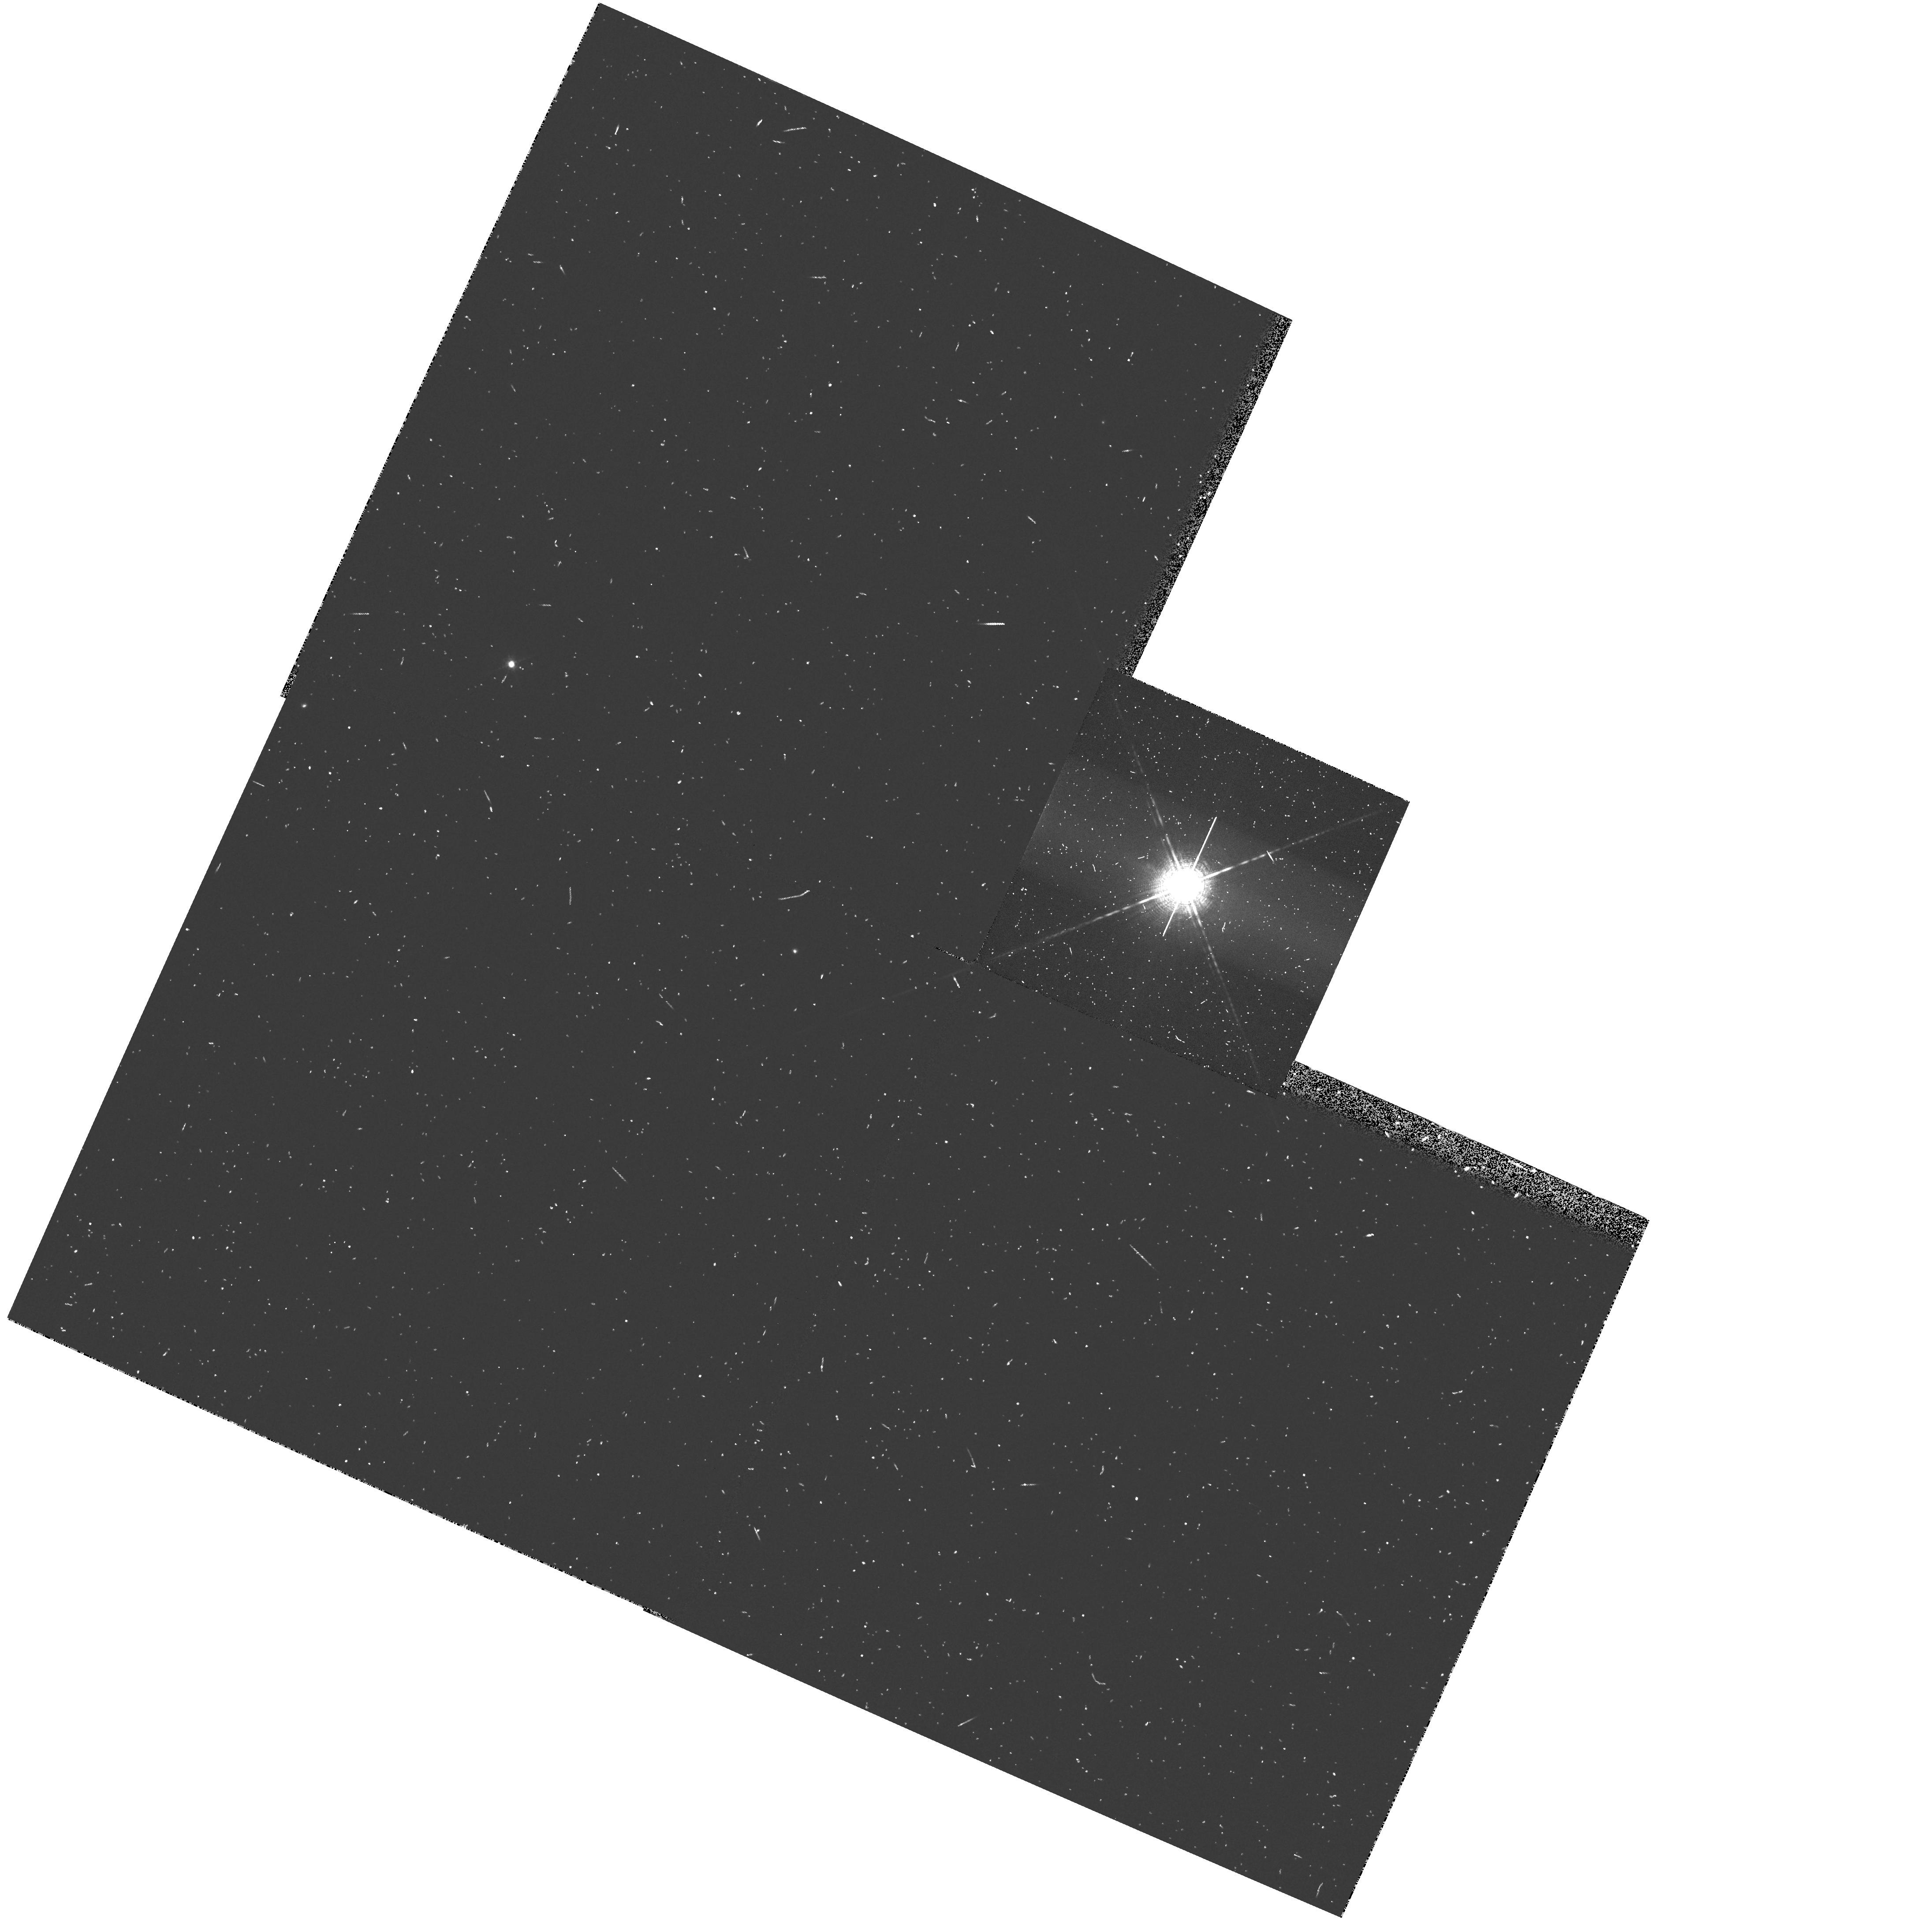
Target: OM-CETI
Instrument: WFPC2/PC
Filter: F656N
Exposure: 8 min
Observation ID: hst_6864_02_wfpc2_pc_f656n_u45r02

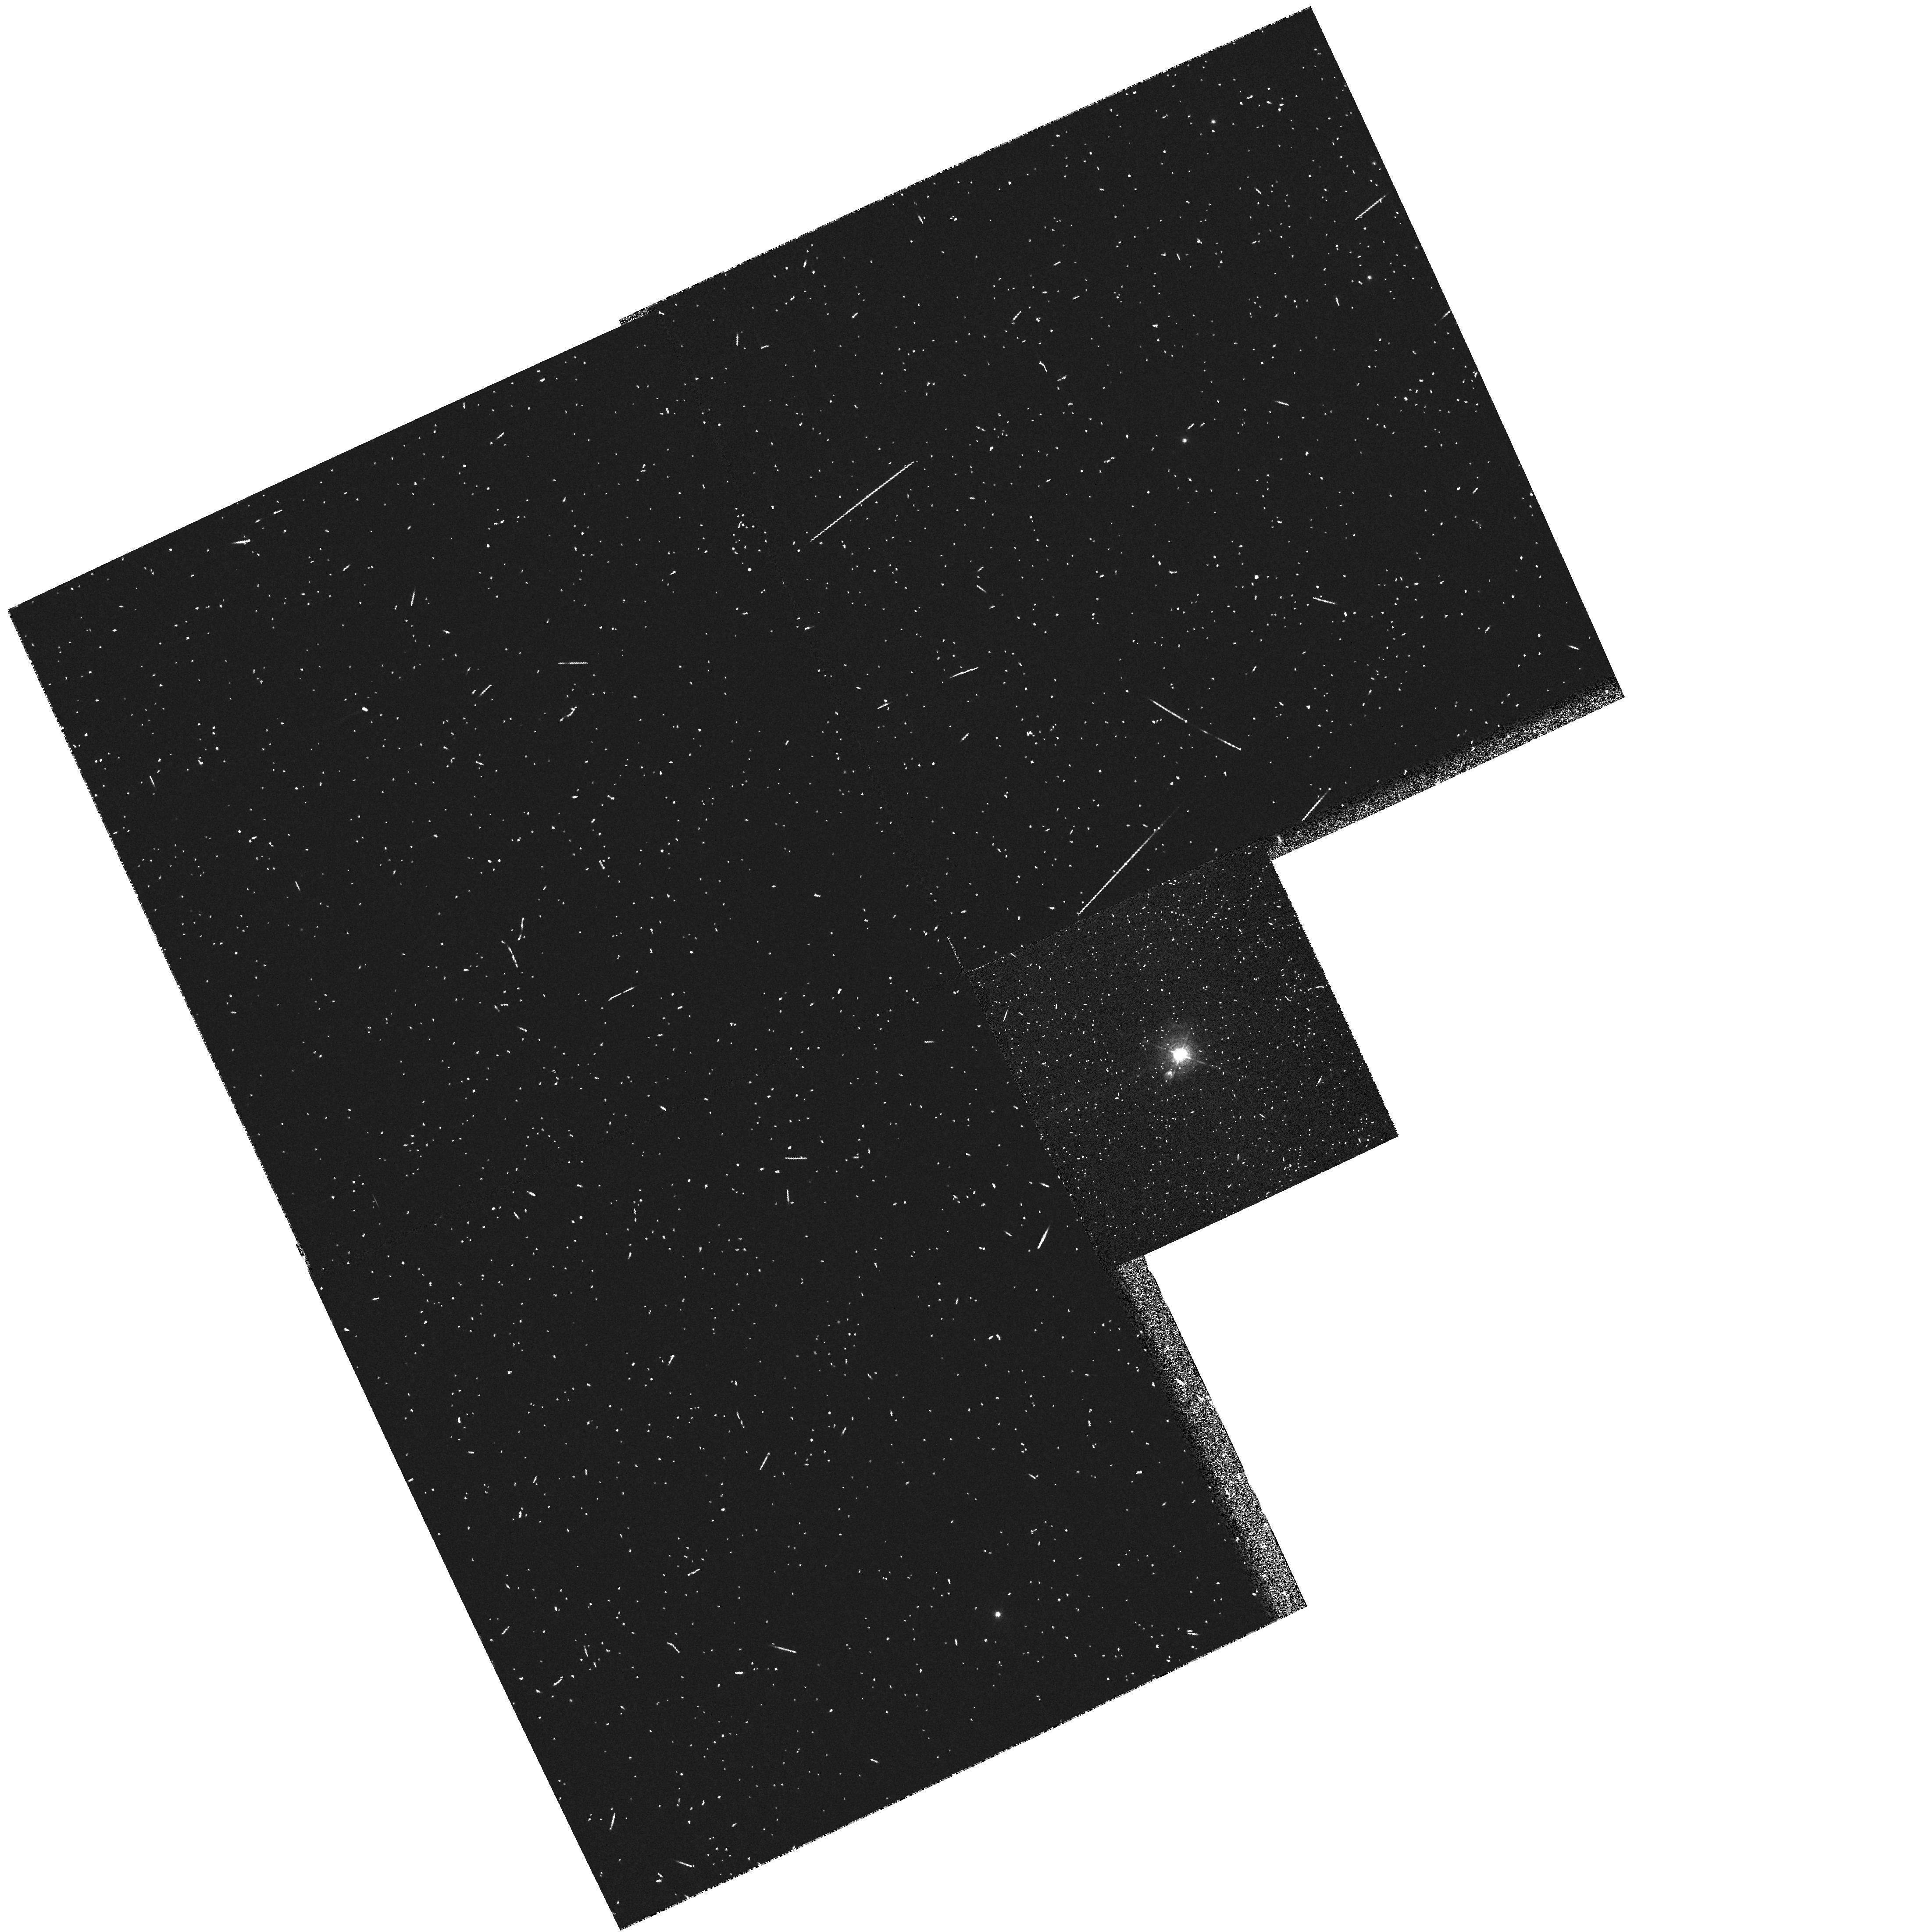
Target: RX-PUP
Instrument: WFPC2/PC
Filter: F502N
Exposure: 7 min
Observation ID: hst_6864_01_wfpc2_pc_f502n_u45r01

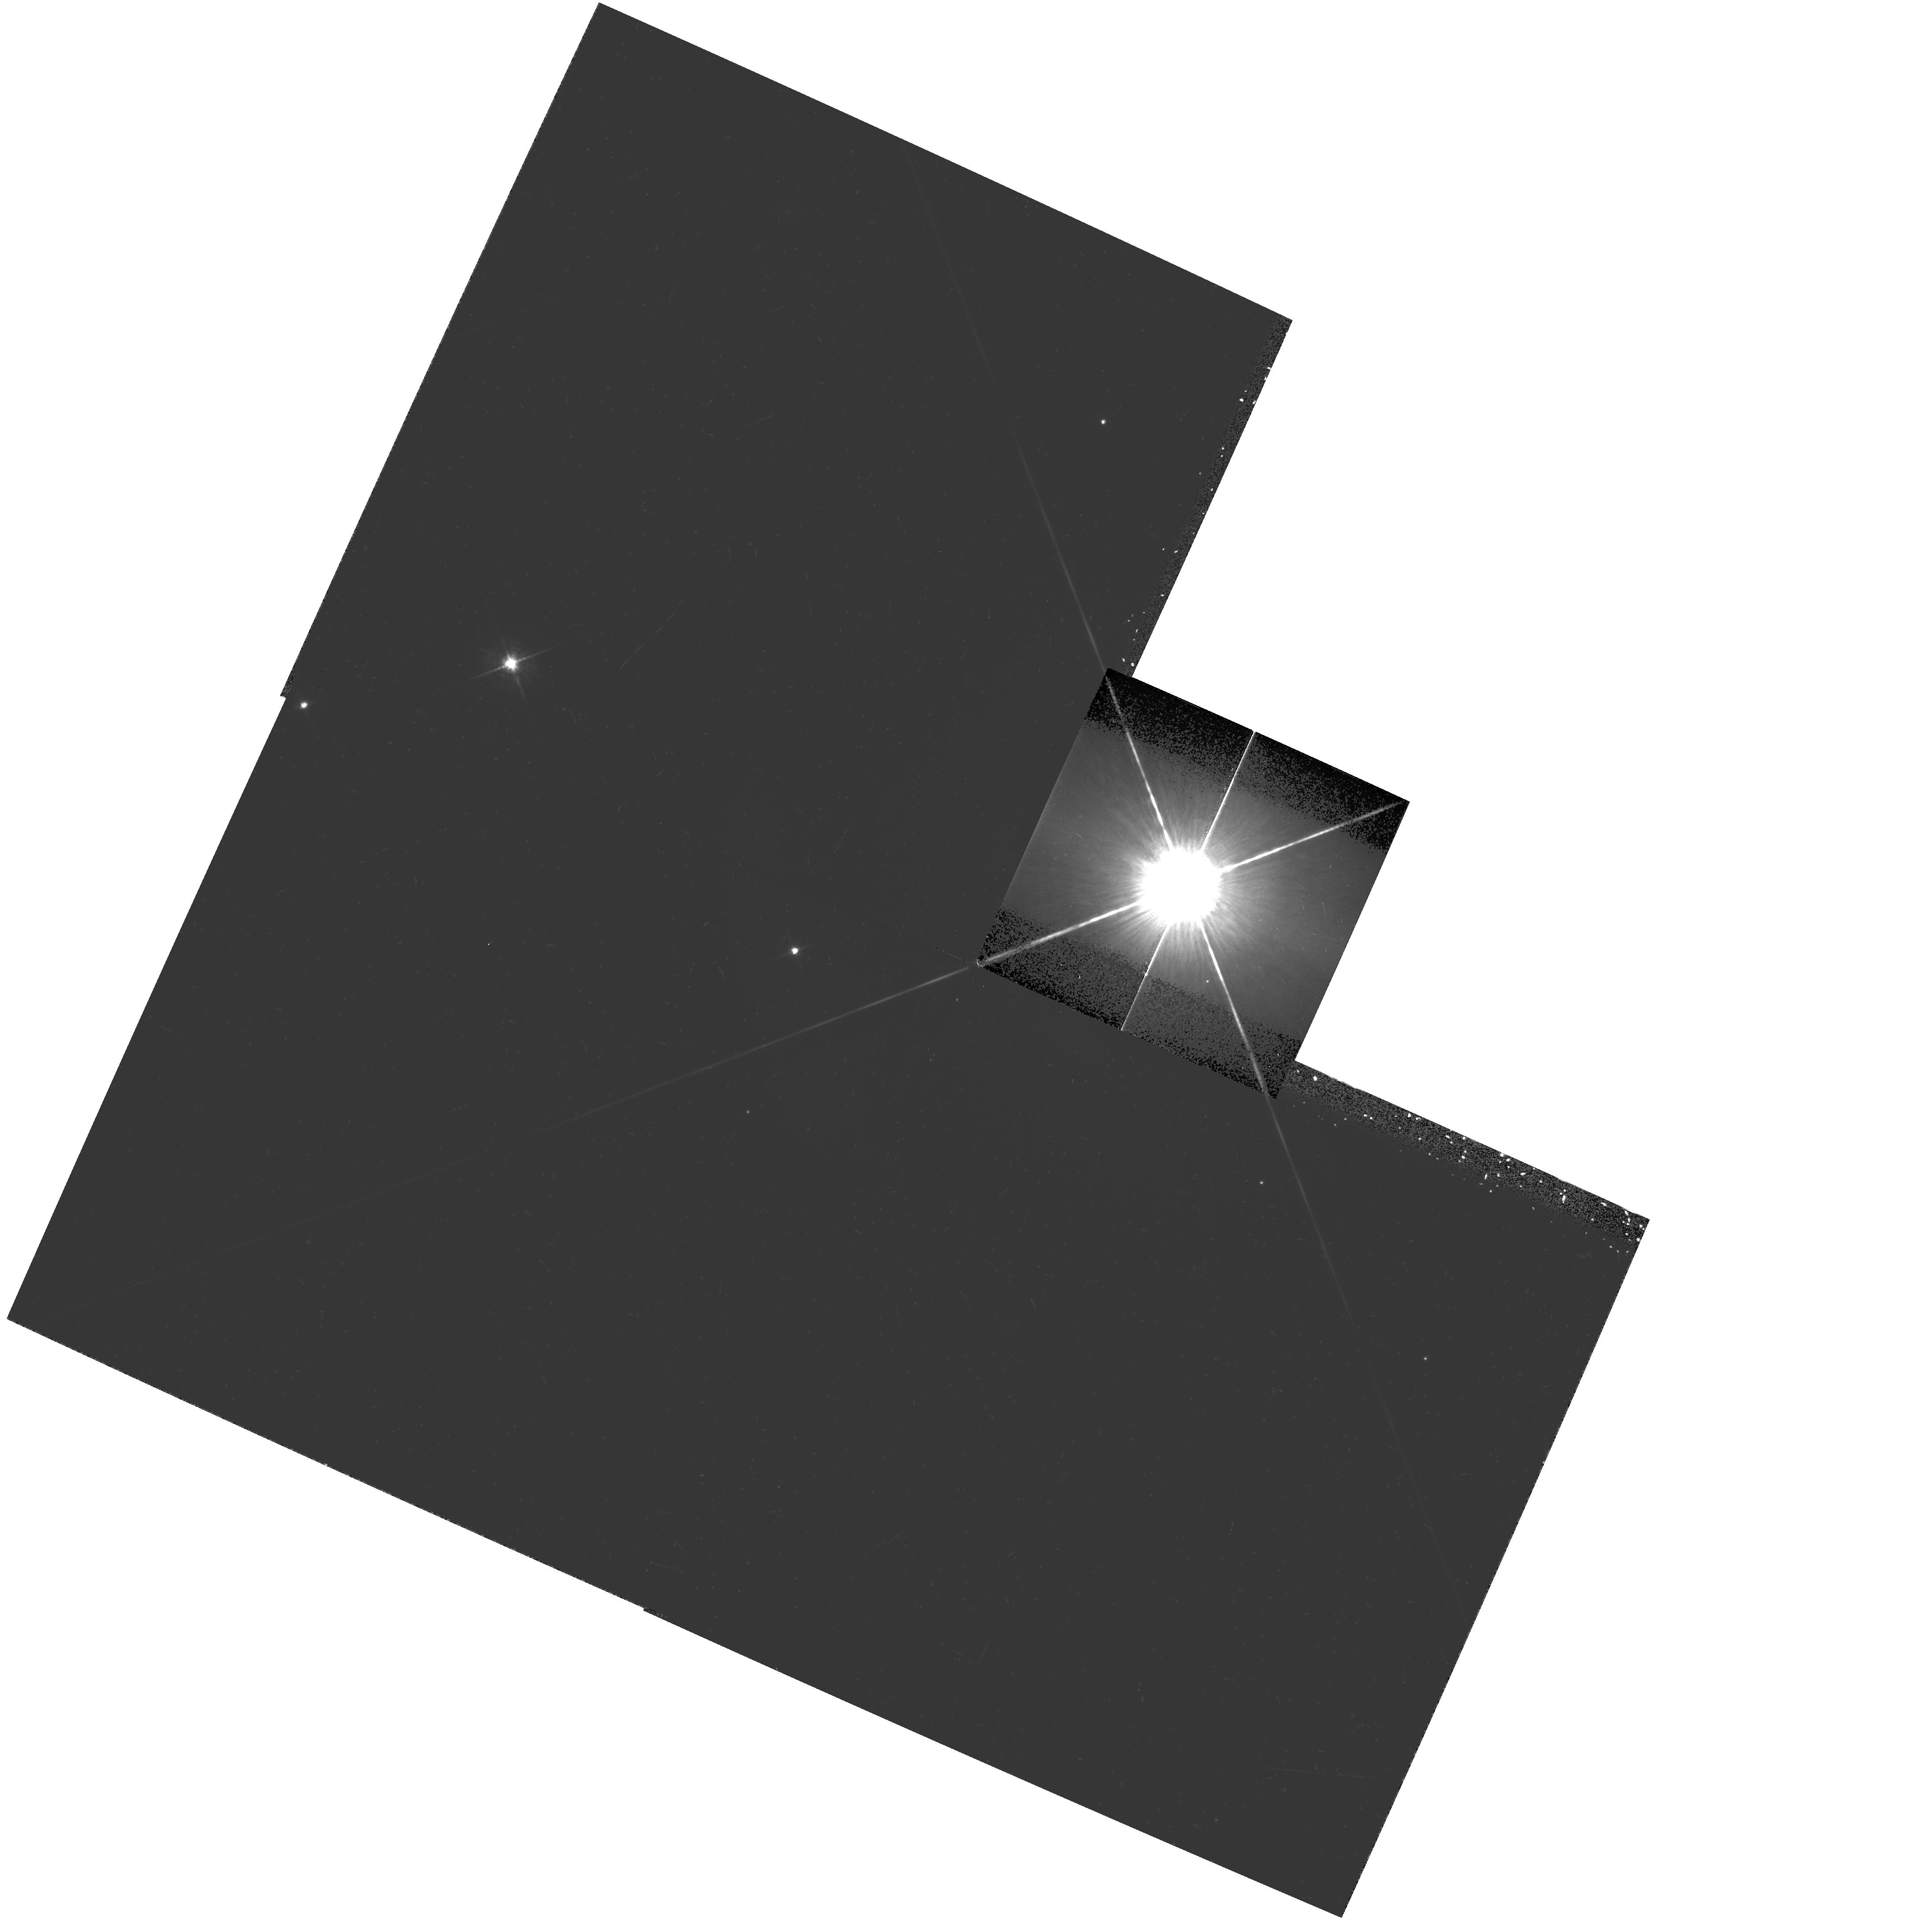
Target: OM-CETI
Instrument: WFPC2/PC
Filter: F675W
Exposure: 9 min
Observation ID: hst_6864_02_wfpc2_pc_f675w_u45r02

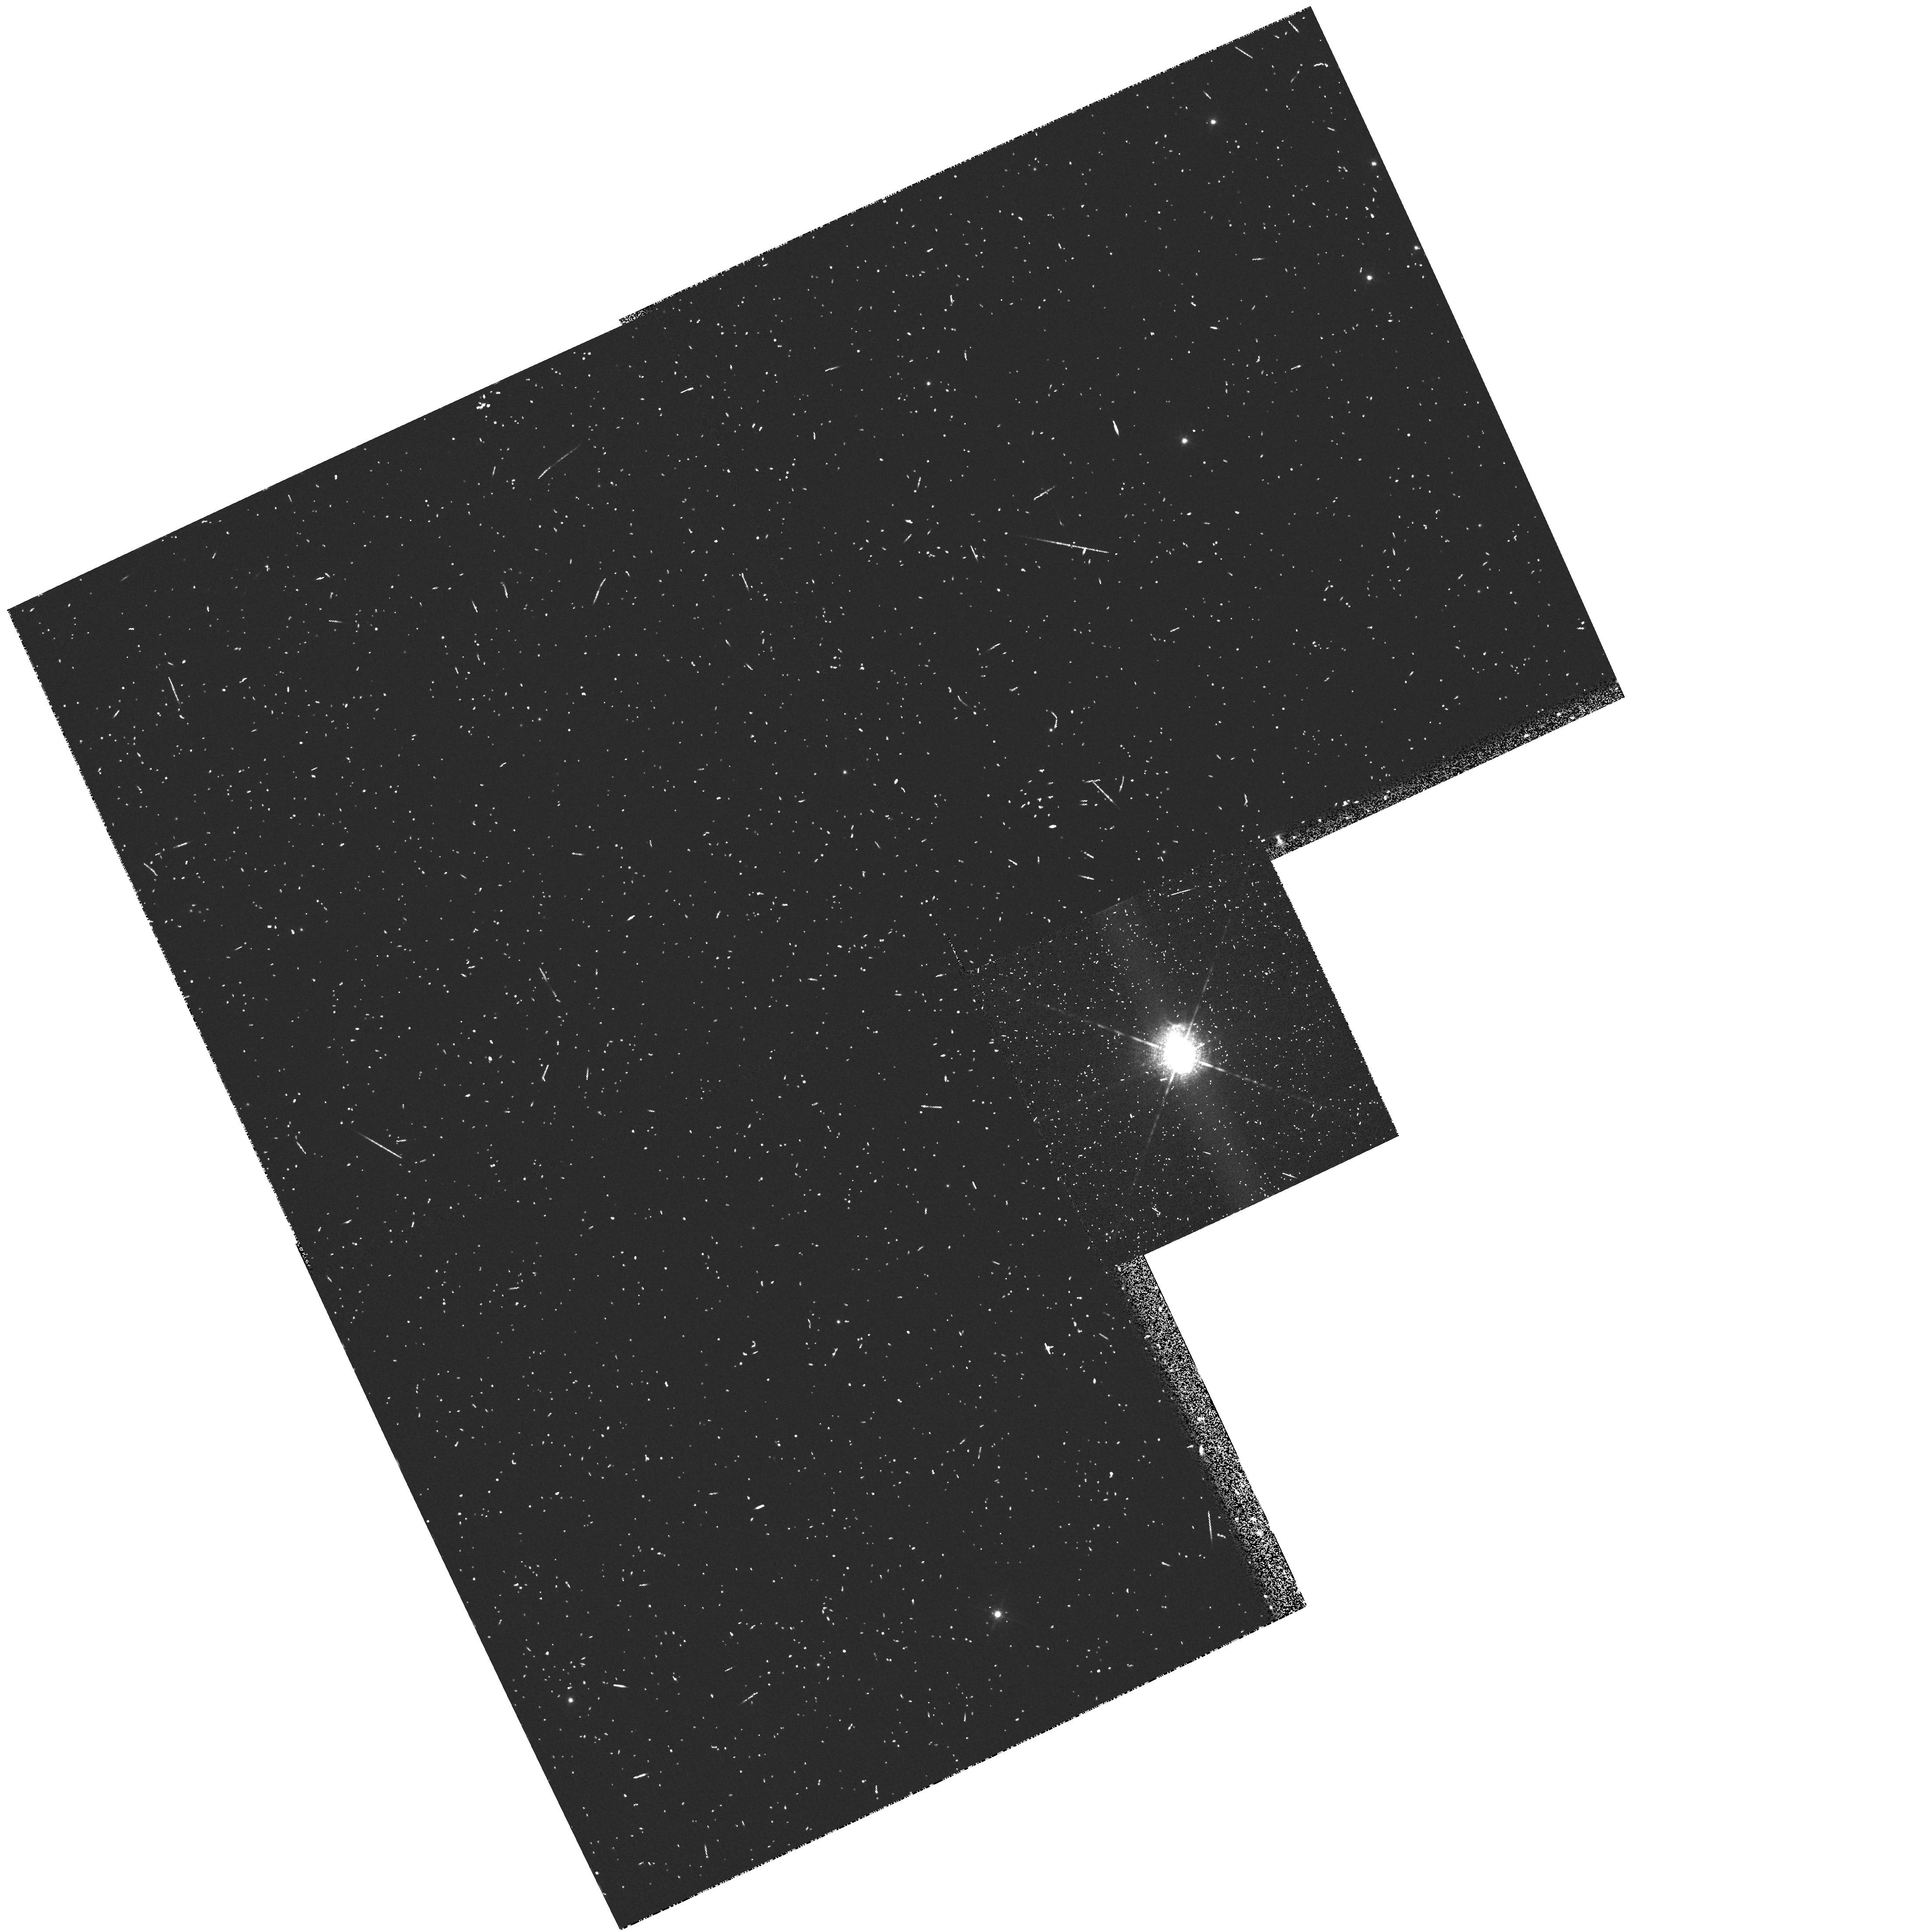
Target: RX-PUP
Instrument: WFPC2/PC
Filter: F658N
Exposure: 8 min
Observation ID: hst_6864_01_wfpc2_pc_f658n_u45r01

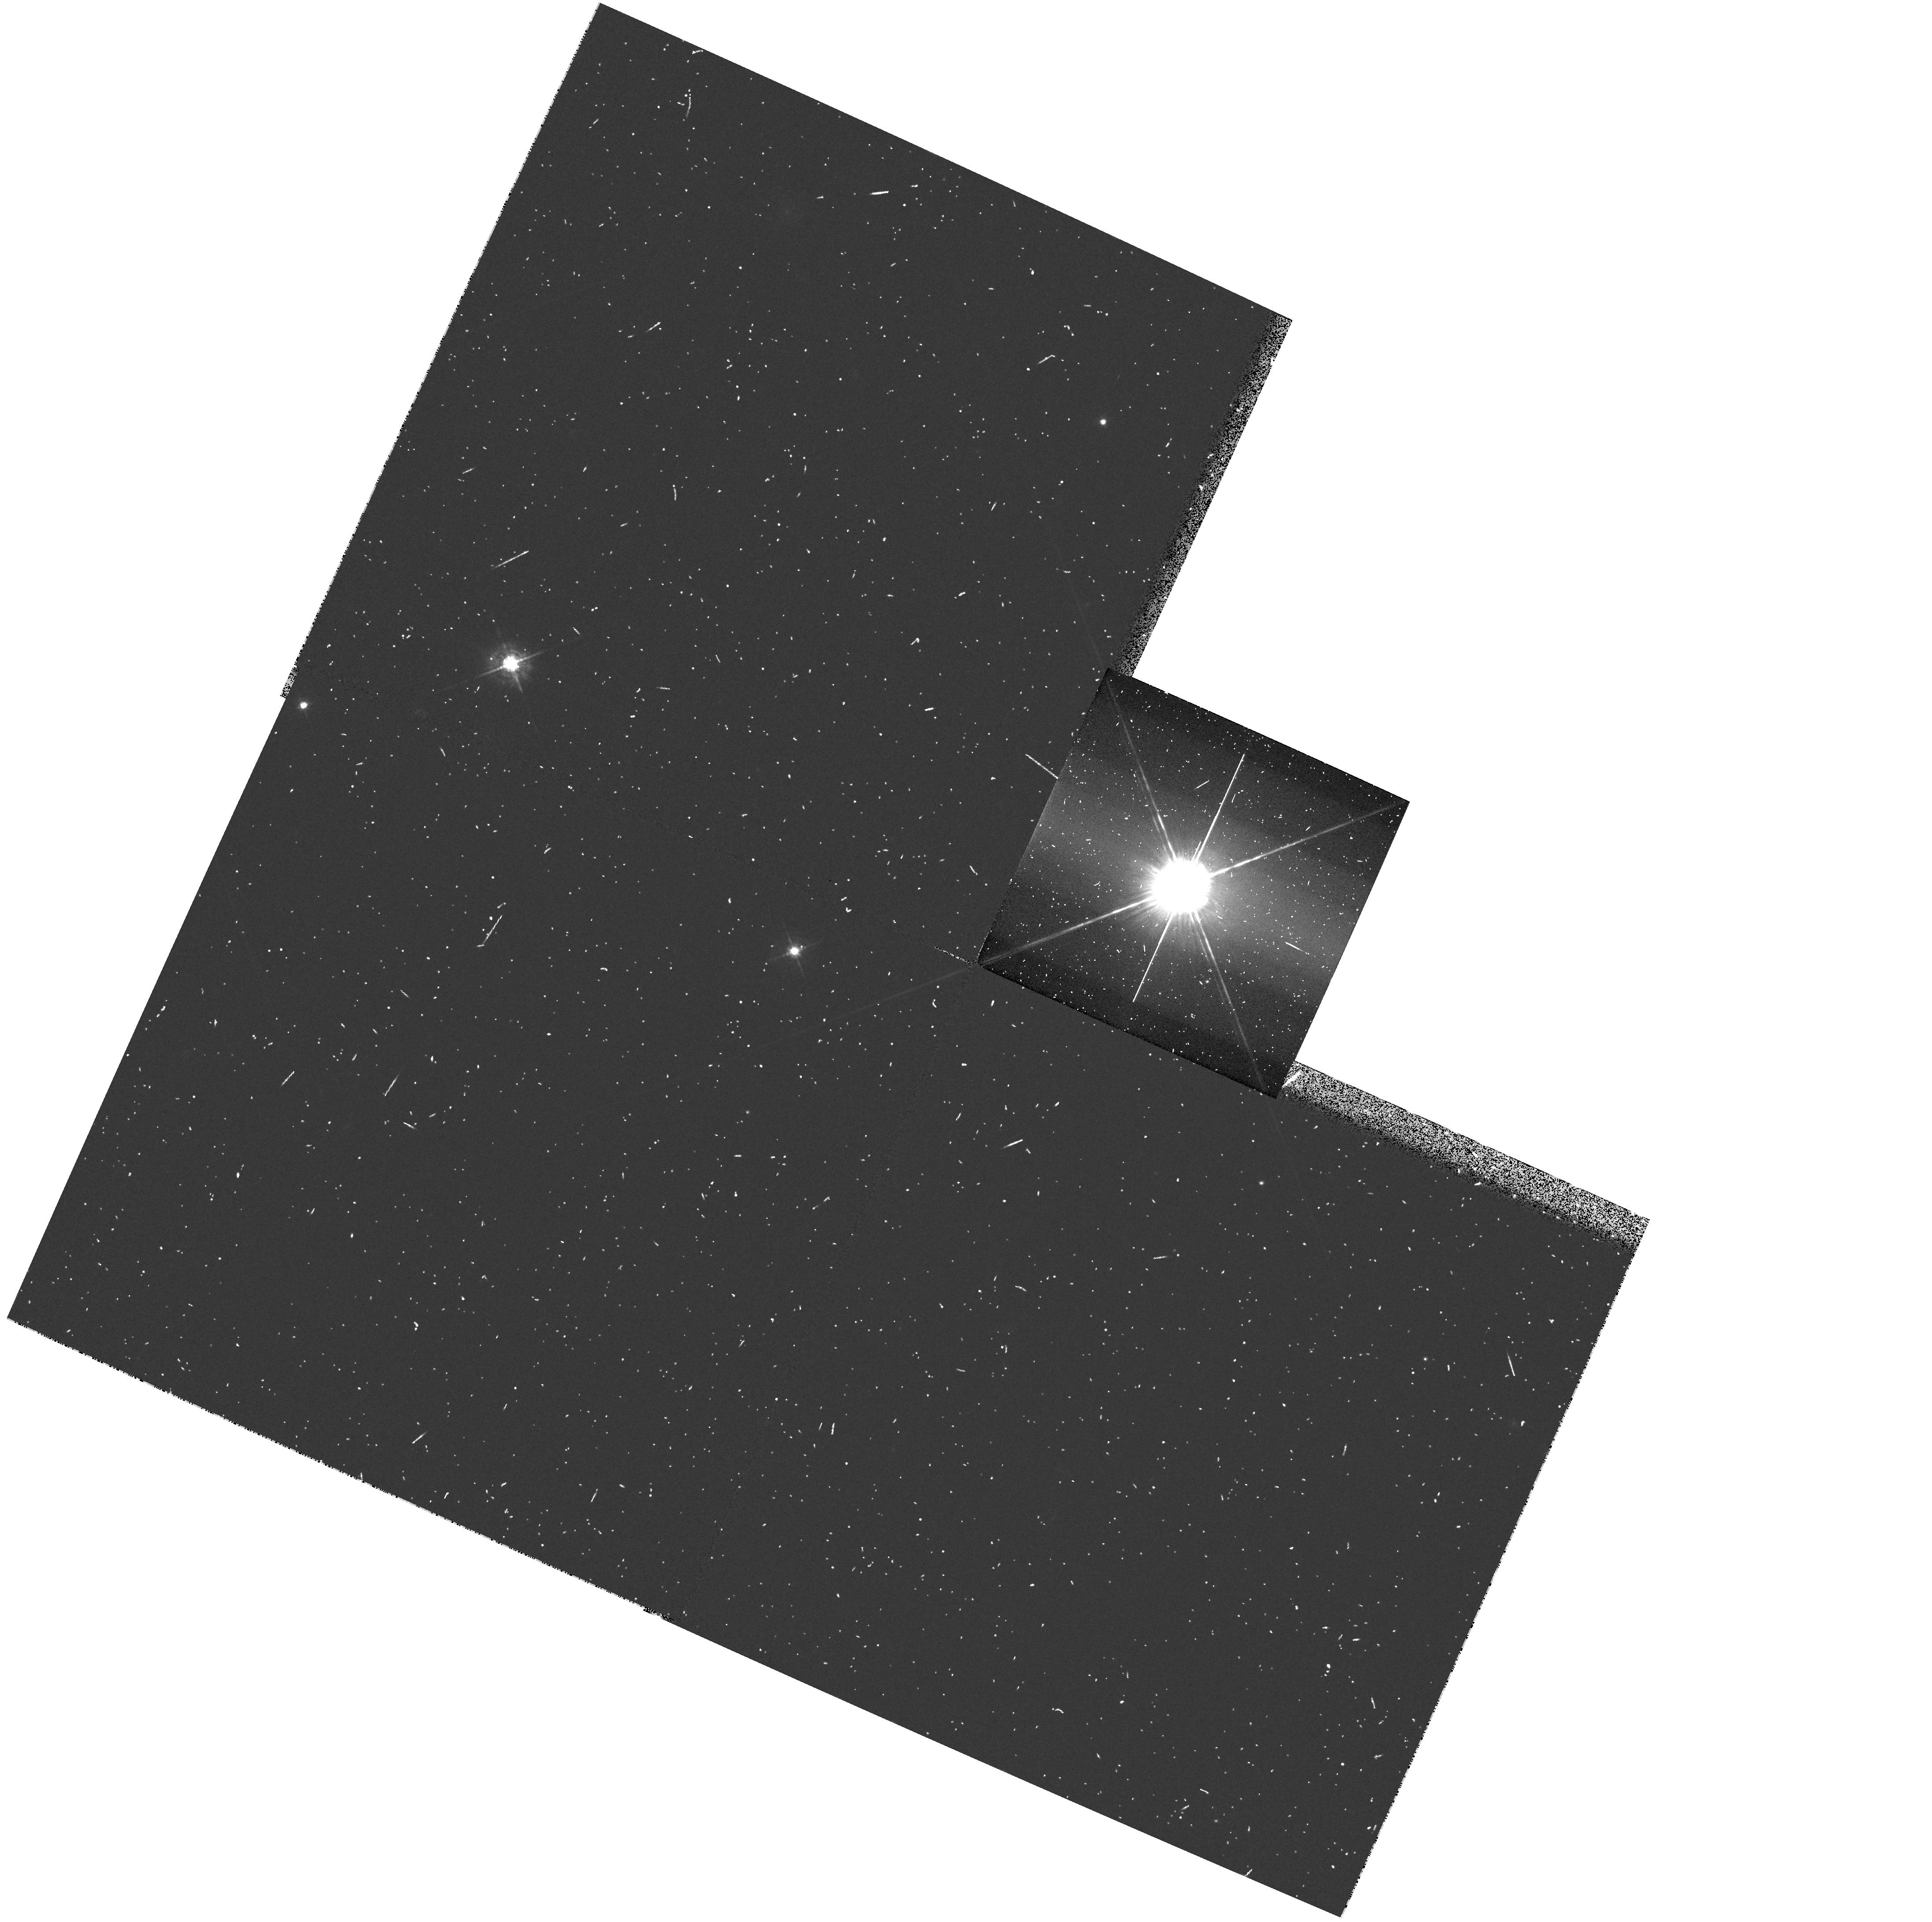
Target: OM-CETI
Instrument: WFPC2/PC
Filter: F547M
Exposure: 8 min
Observation ID: hst_6864_02_wfpc2_pc_f547m_u45r02

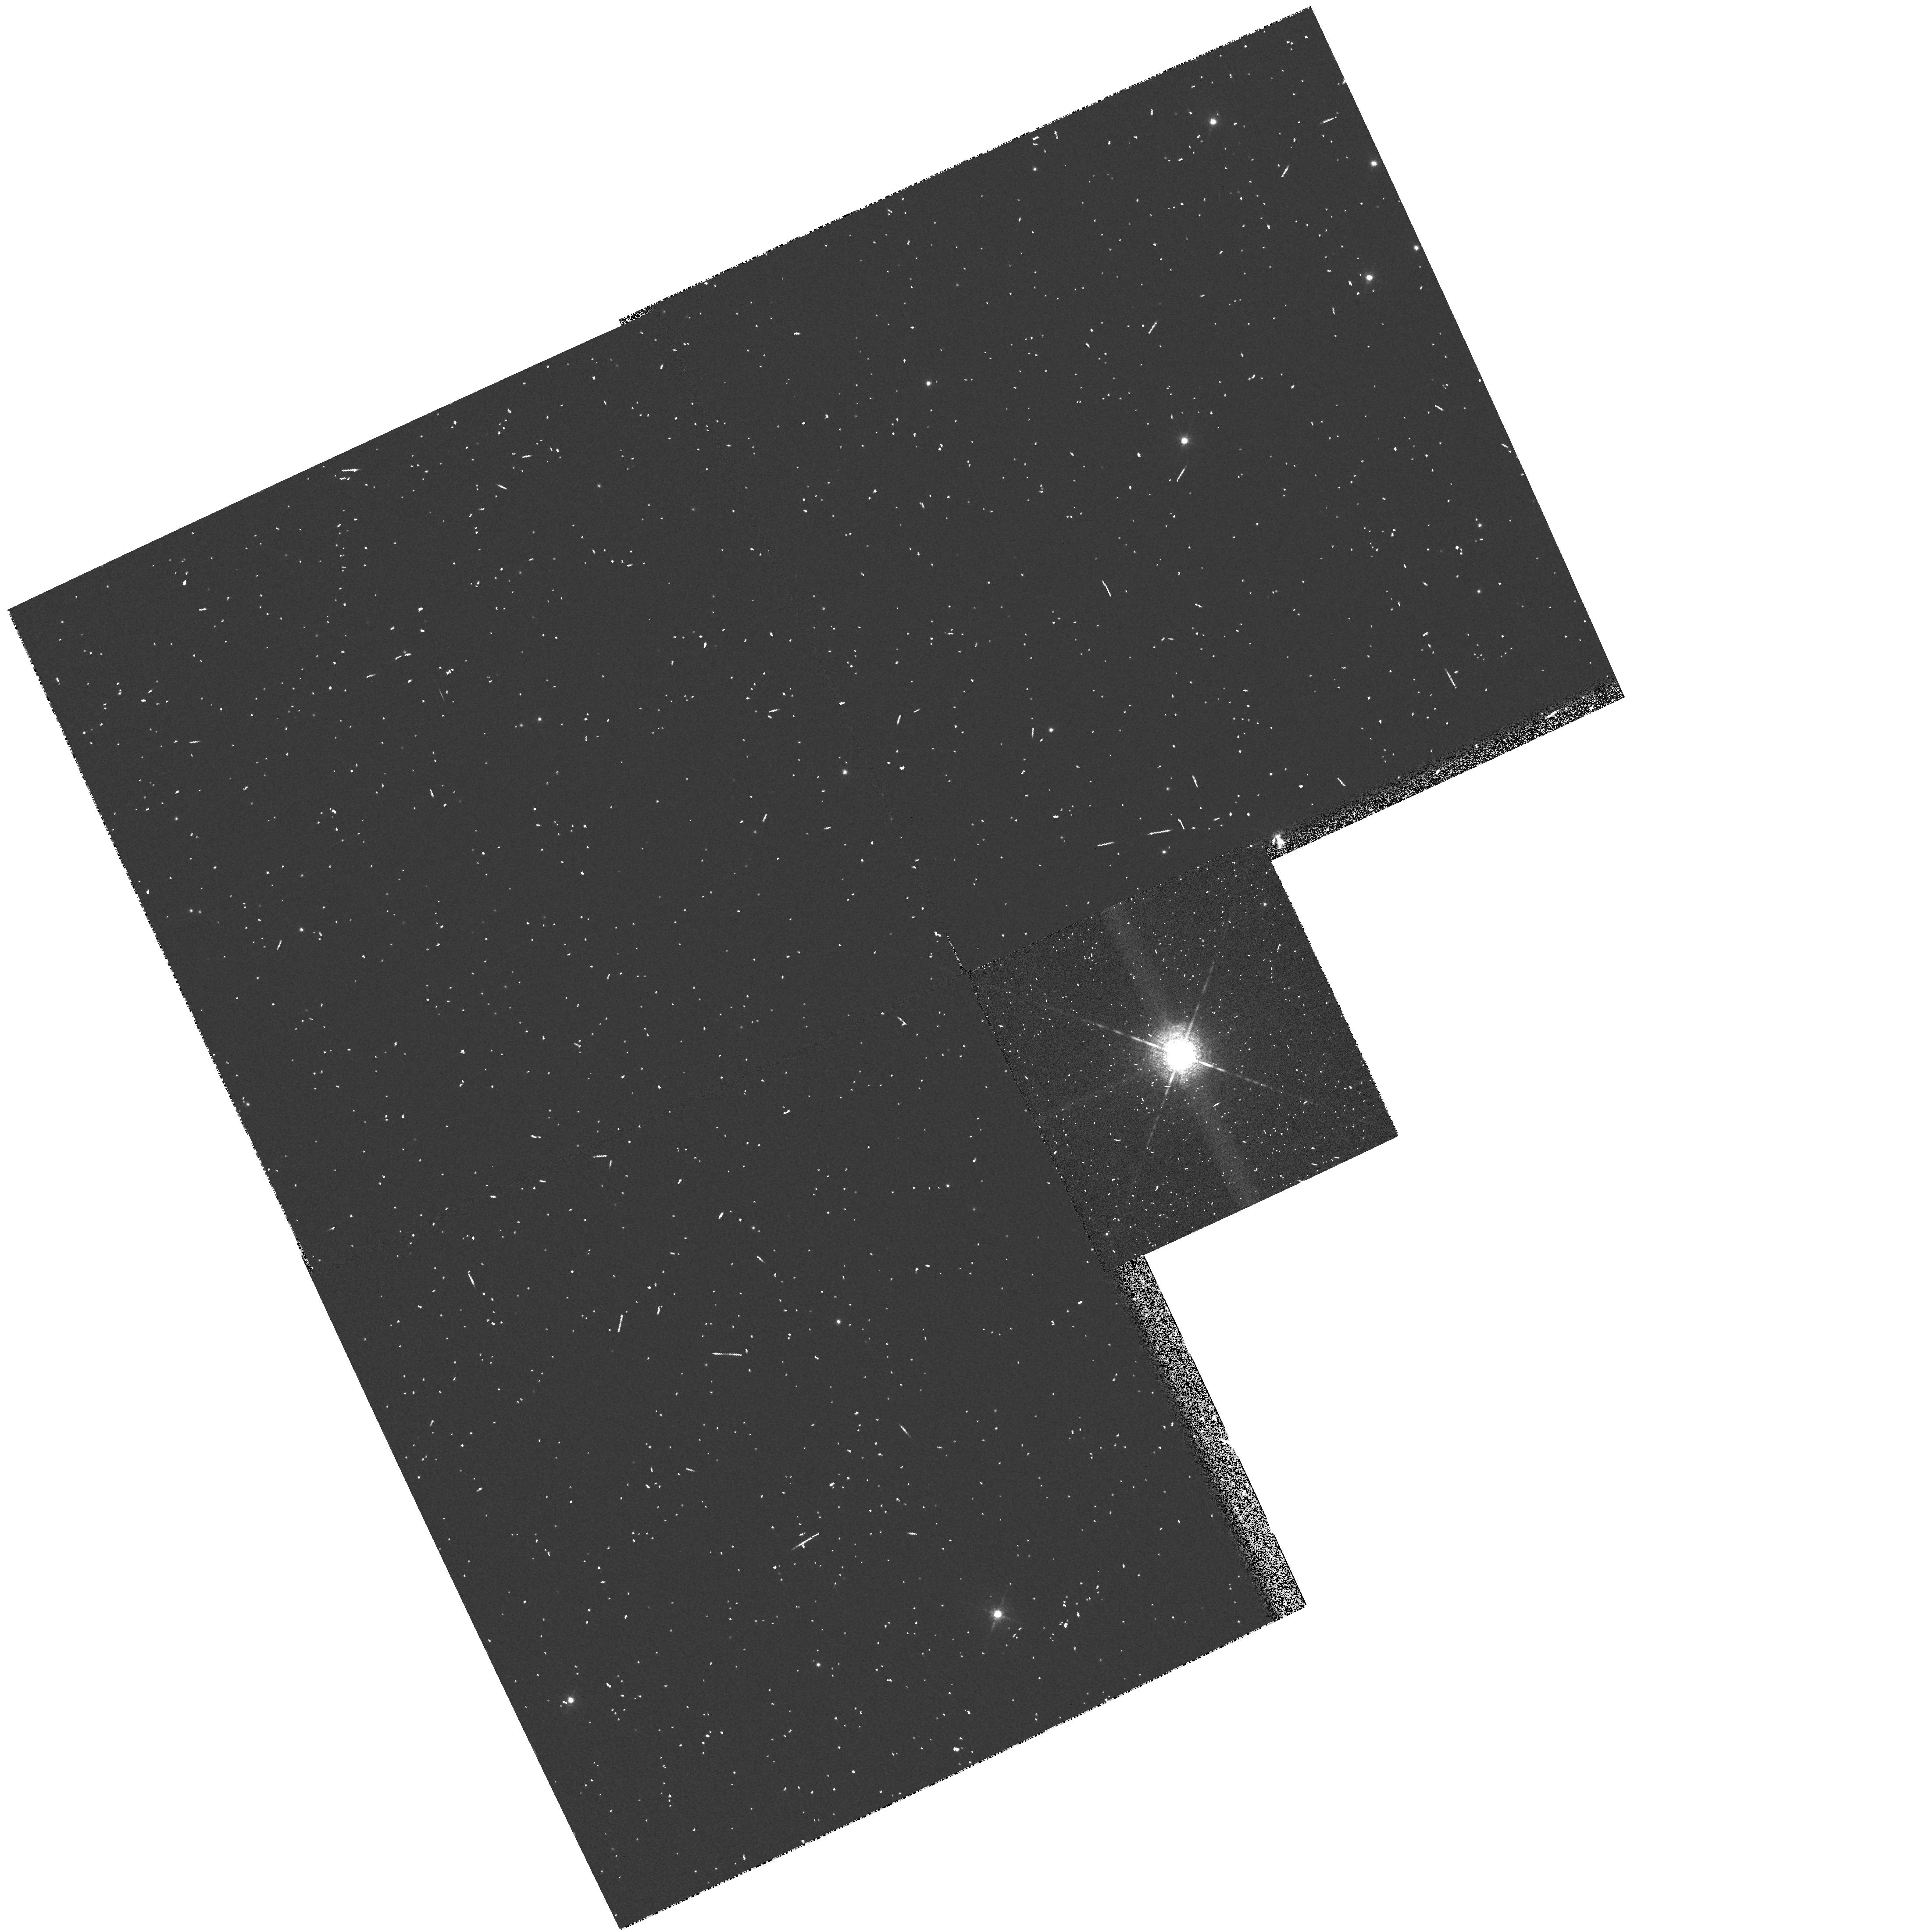
Target: RX-PUP
Instrument: WFPC2/PC
Filter: F673N
Exposure: 7 min
Observation ID: hst_6864_01_wfpc2_pc_f673n_u45r01

CIRCUMSTELLAR MATERIAL AROUND SYMBIOTIC STARS (PI: Trauger, John)

We observe two bright nearby symbiotics - RX Pup and Mira. Observations are made in emission lines H Beta, NII SII and a continuum F547w to look for dust reflection. Higher signal to noise images where better PSF information is available are also taken in F675W, which includes several strong nebular emission lines. RX-PUP is known to have extended jet like emission features, which will be seen with these exposures. Mira is observed near minimum light to give the best chance of detecting extended emission.